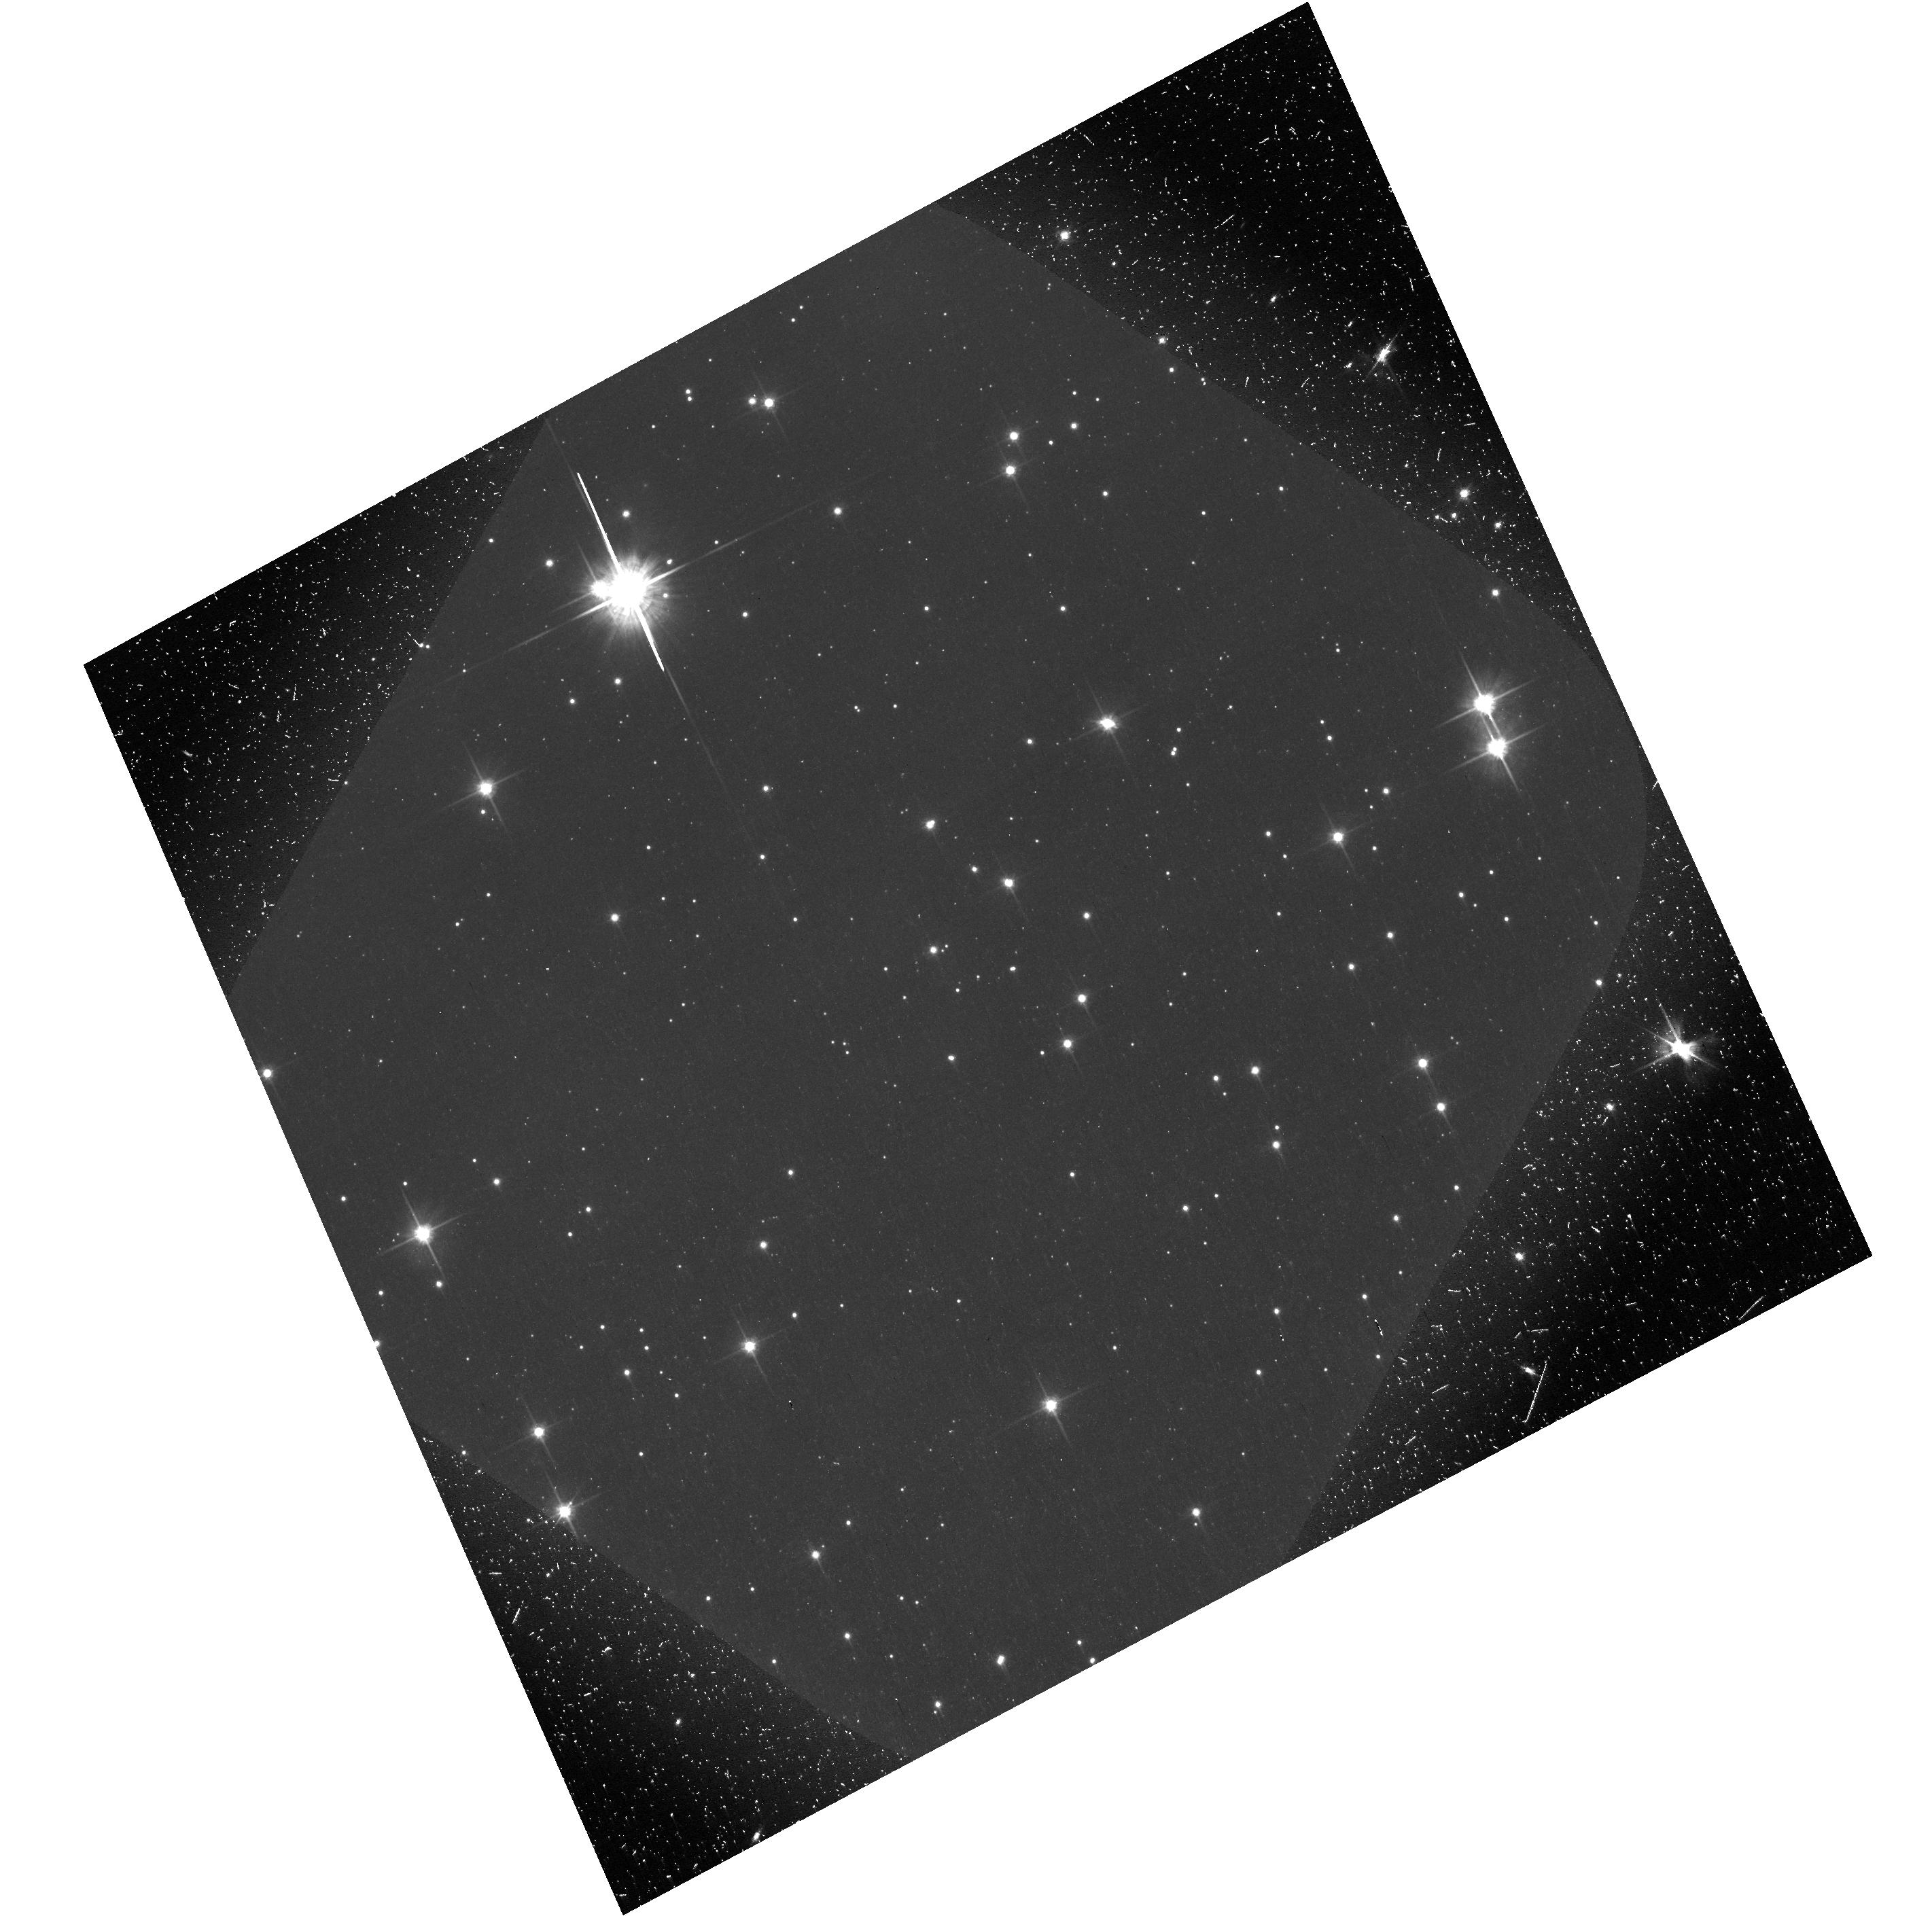
Target: VELAPWN. Instrument: ACS/WFC. Filter: F606W. Exposure: 46 min. Observation ID: hst_12240_01_acs_wfc_f606w-pol60v_jbj901

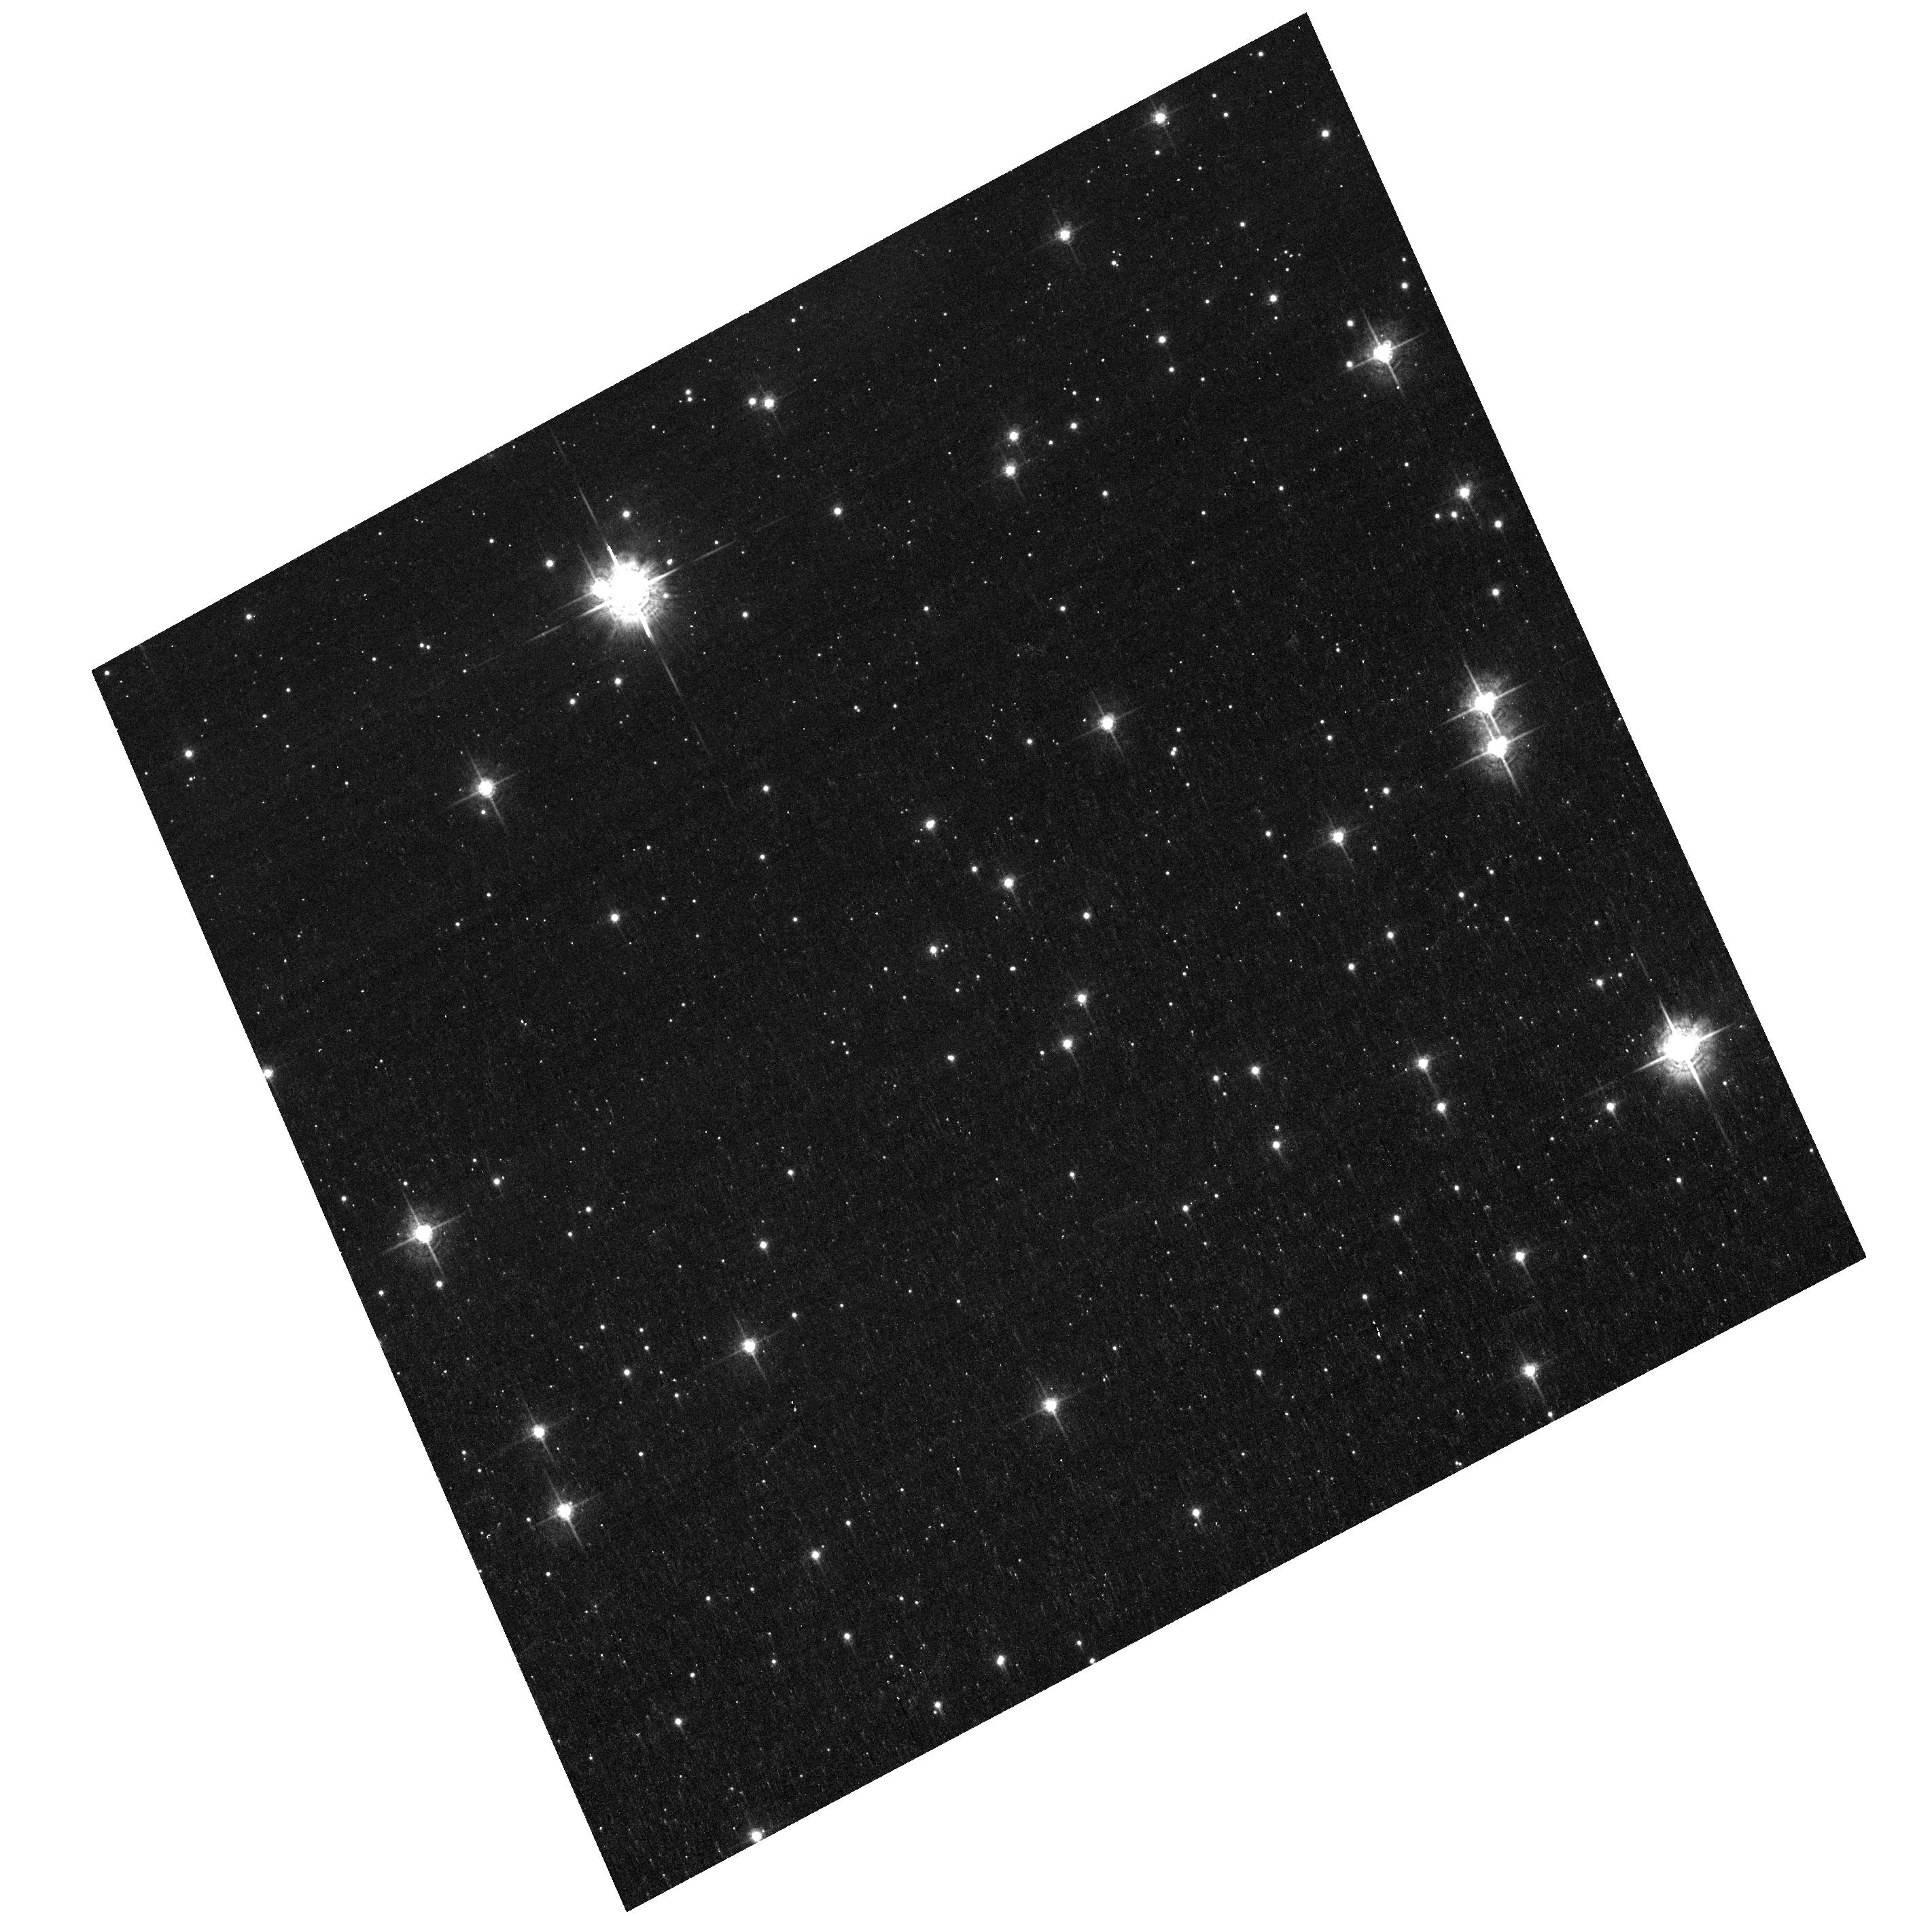
Target: VELAPWN. Instrument: ACS/WFC. Filter: F550M. Exposure: 45 min. Observation ID: hst_12240_01_acs_wfc_f550m_jbj901

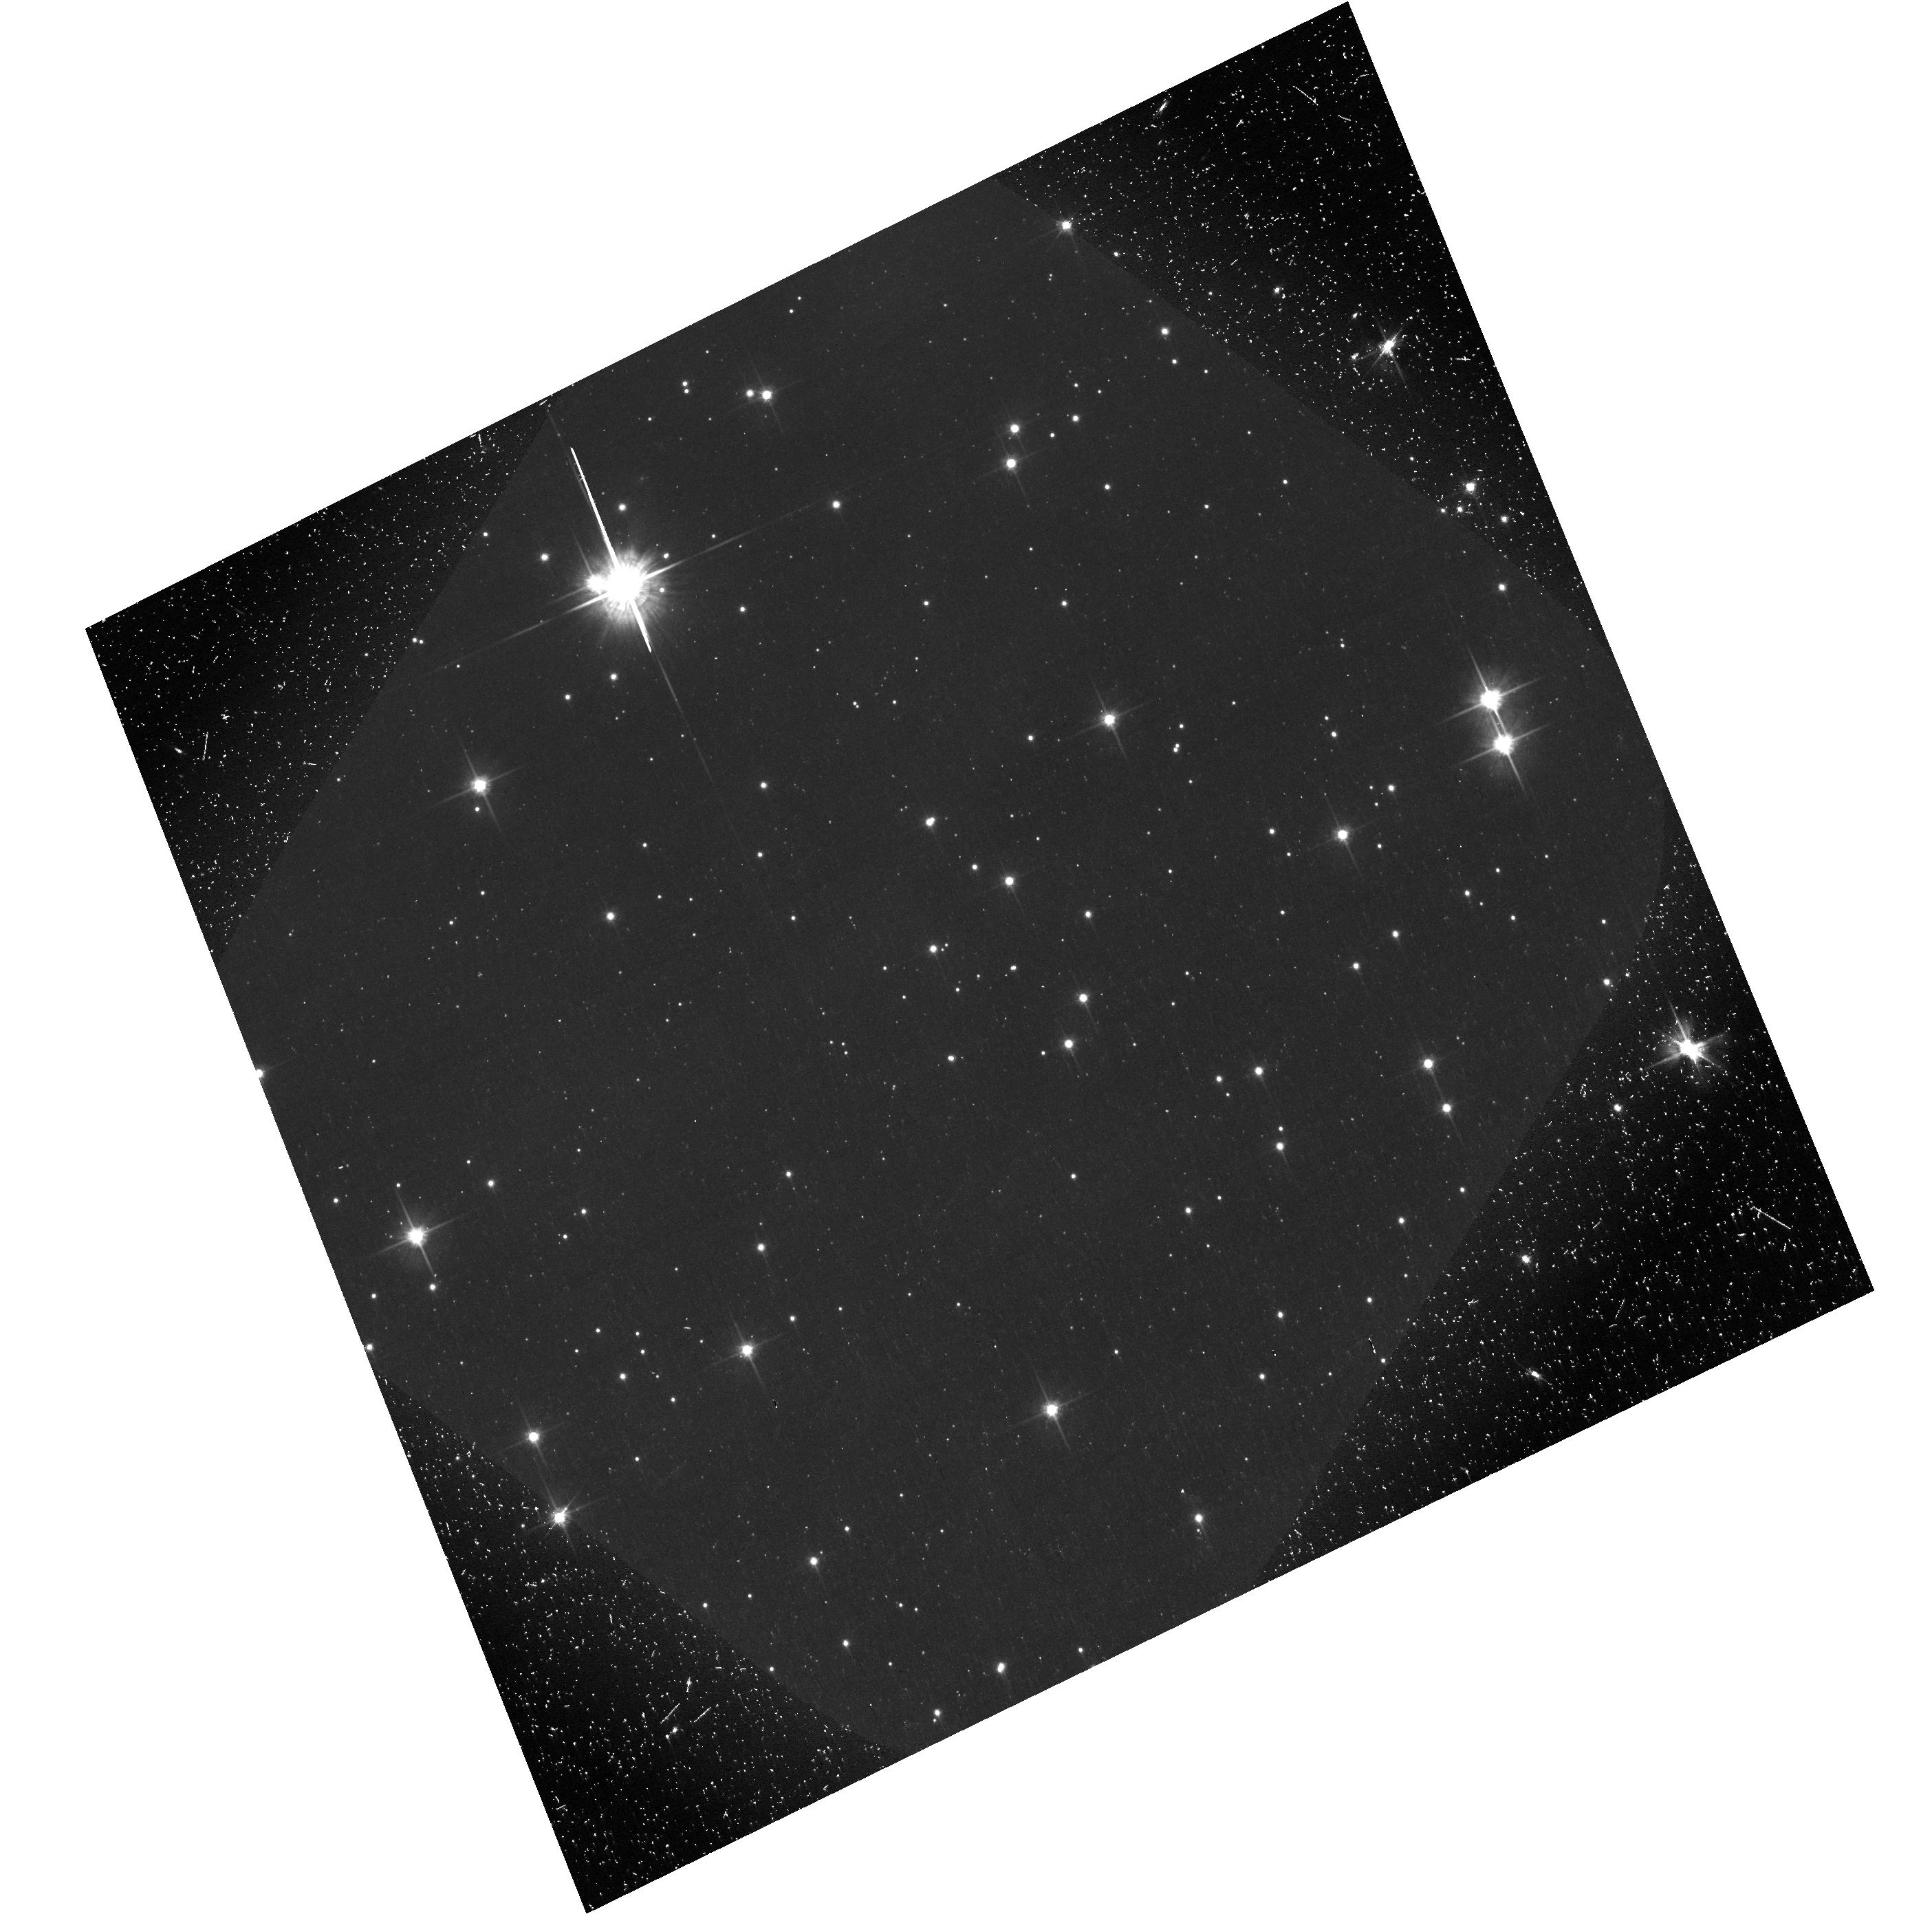
Target: VELAPWN. Instrument: ACS/WFC. Filter: F606W-POL0V. Exposure: 43 min. Observation ID: hst_12240_03_acs_wfc_f606w-pol0v_jbj903

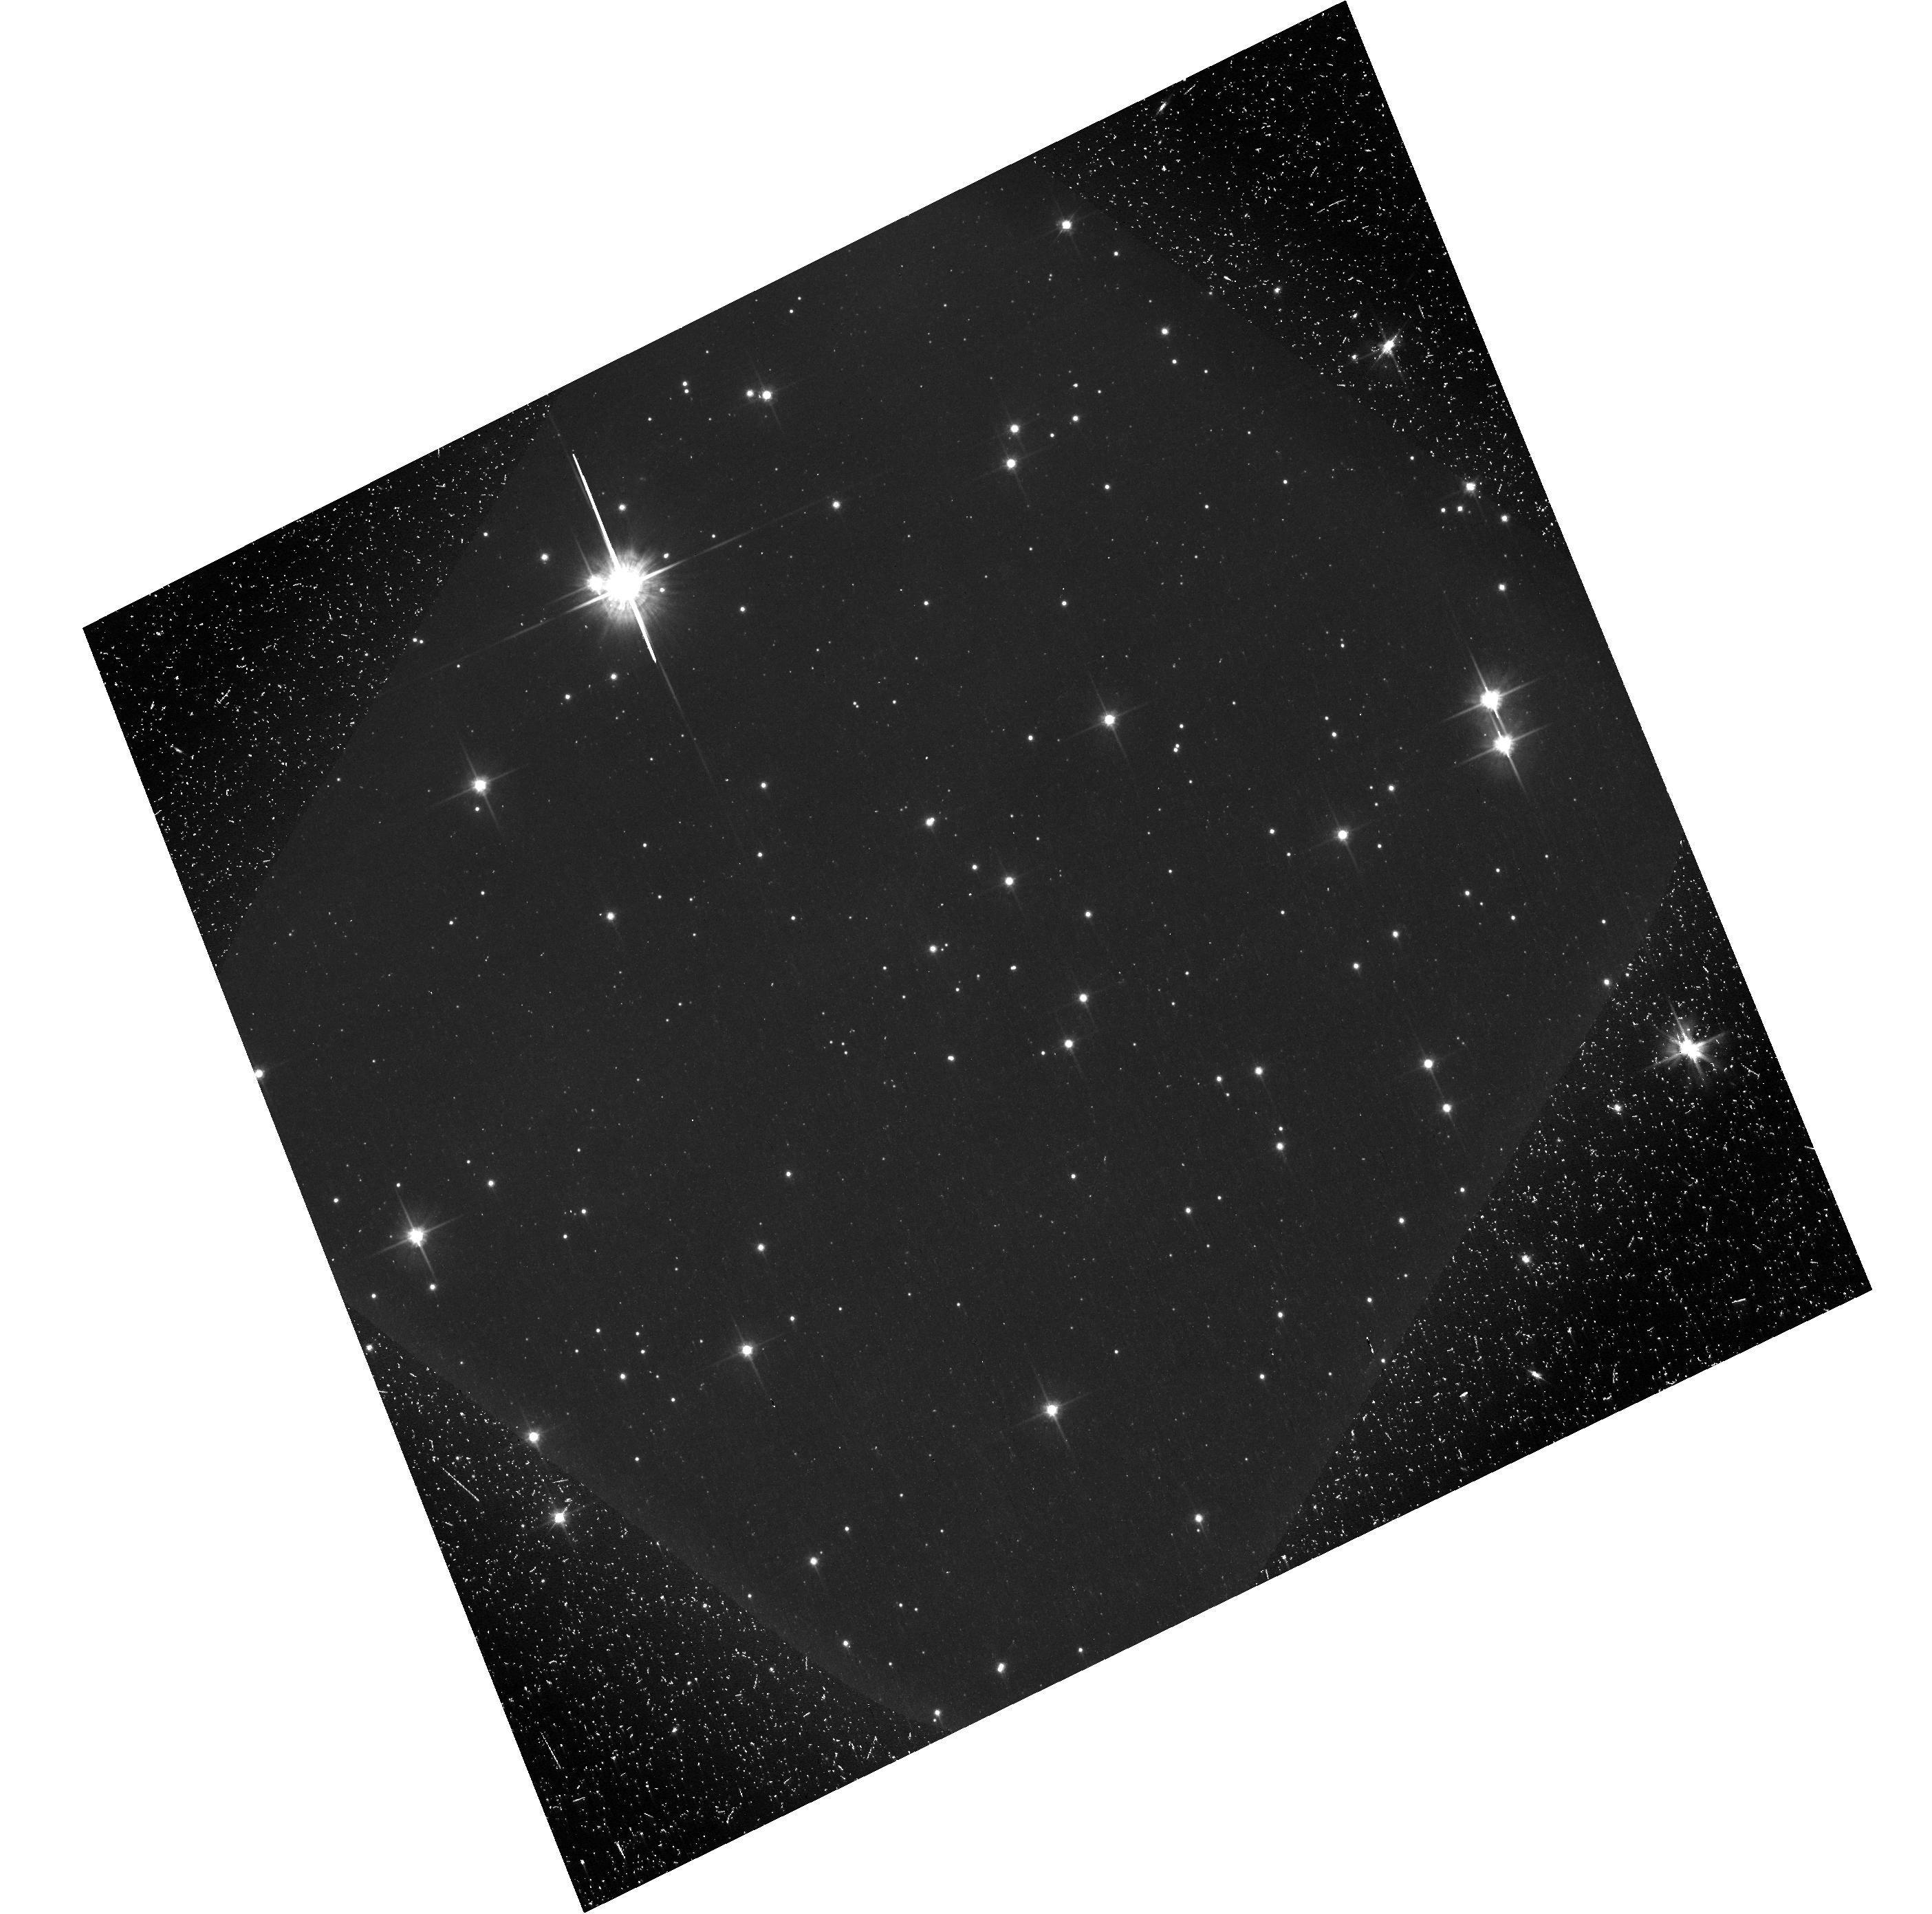
Target: VELAPWN. Instrument: ACS/WFC. Filter: F606W-POL120V. Exposure: 46 min. Observation ID: hst_12240_03_acs_wfc_f606w-pol120v_jbj903

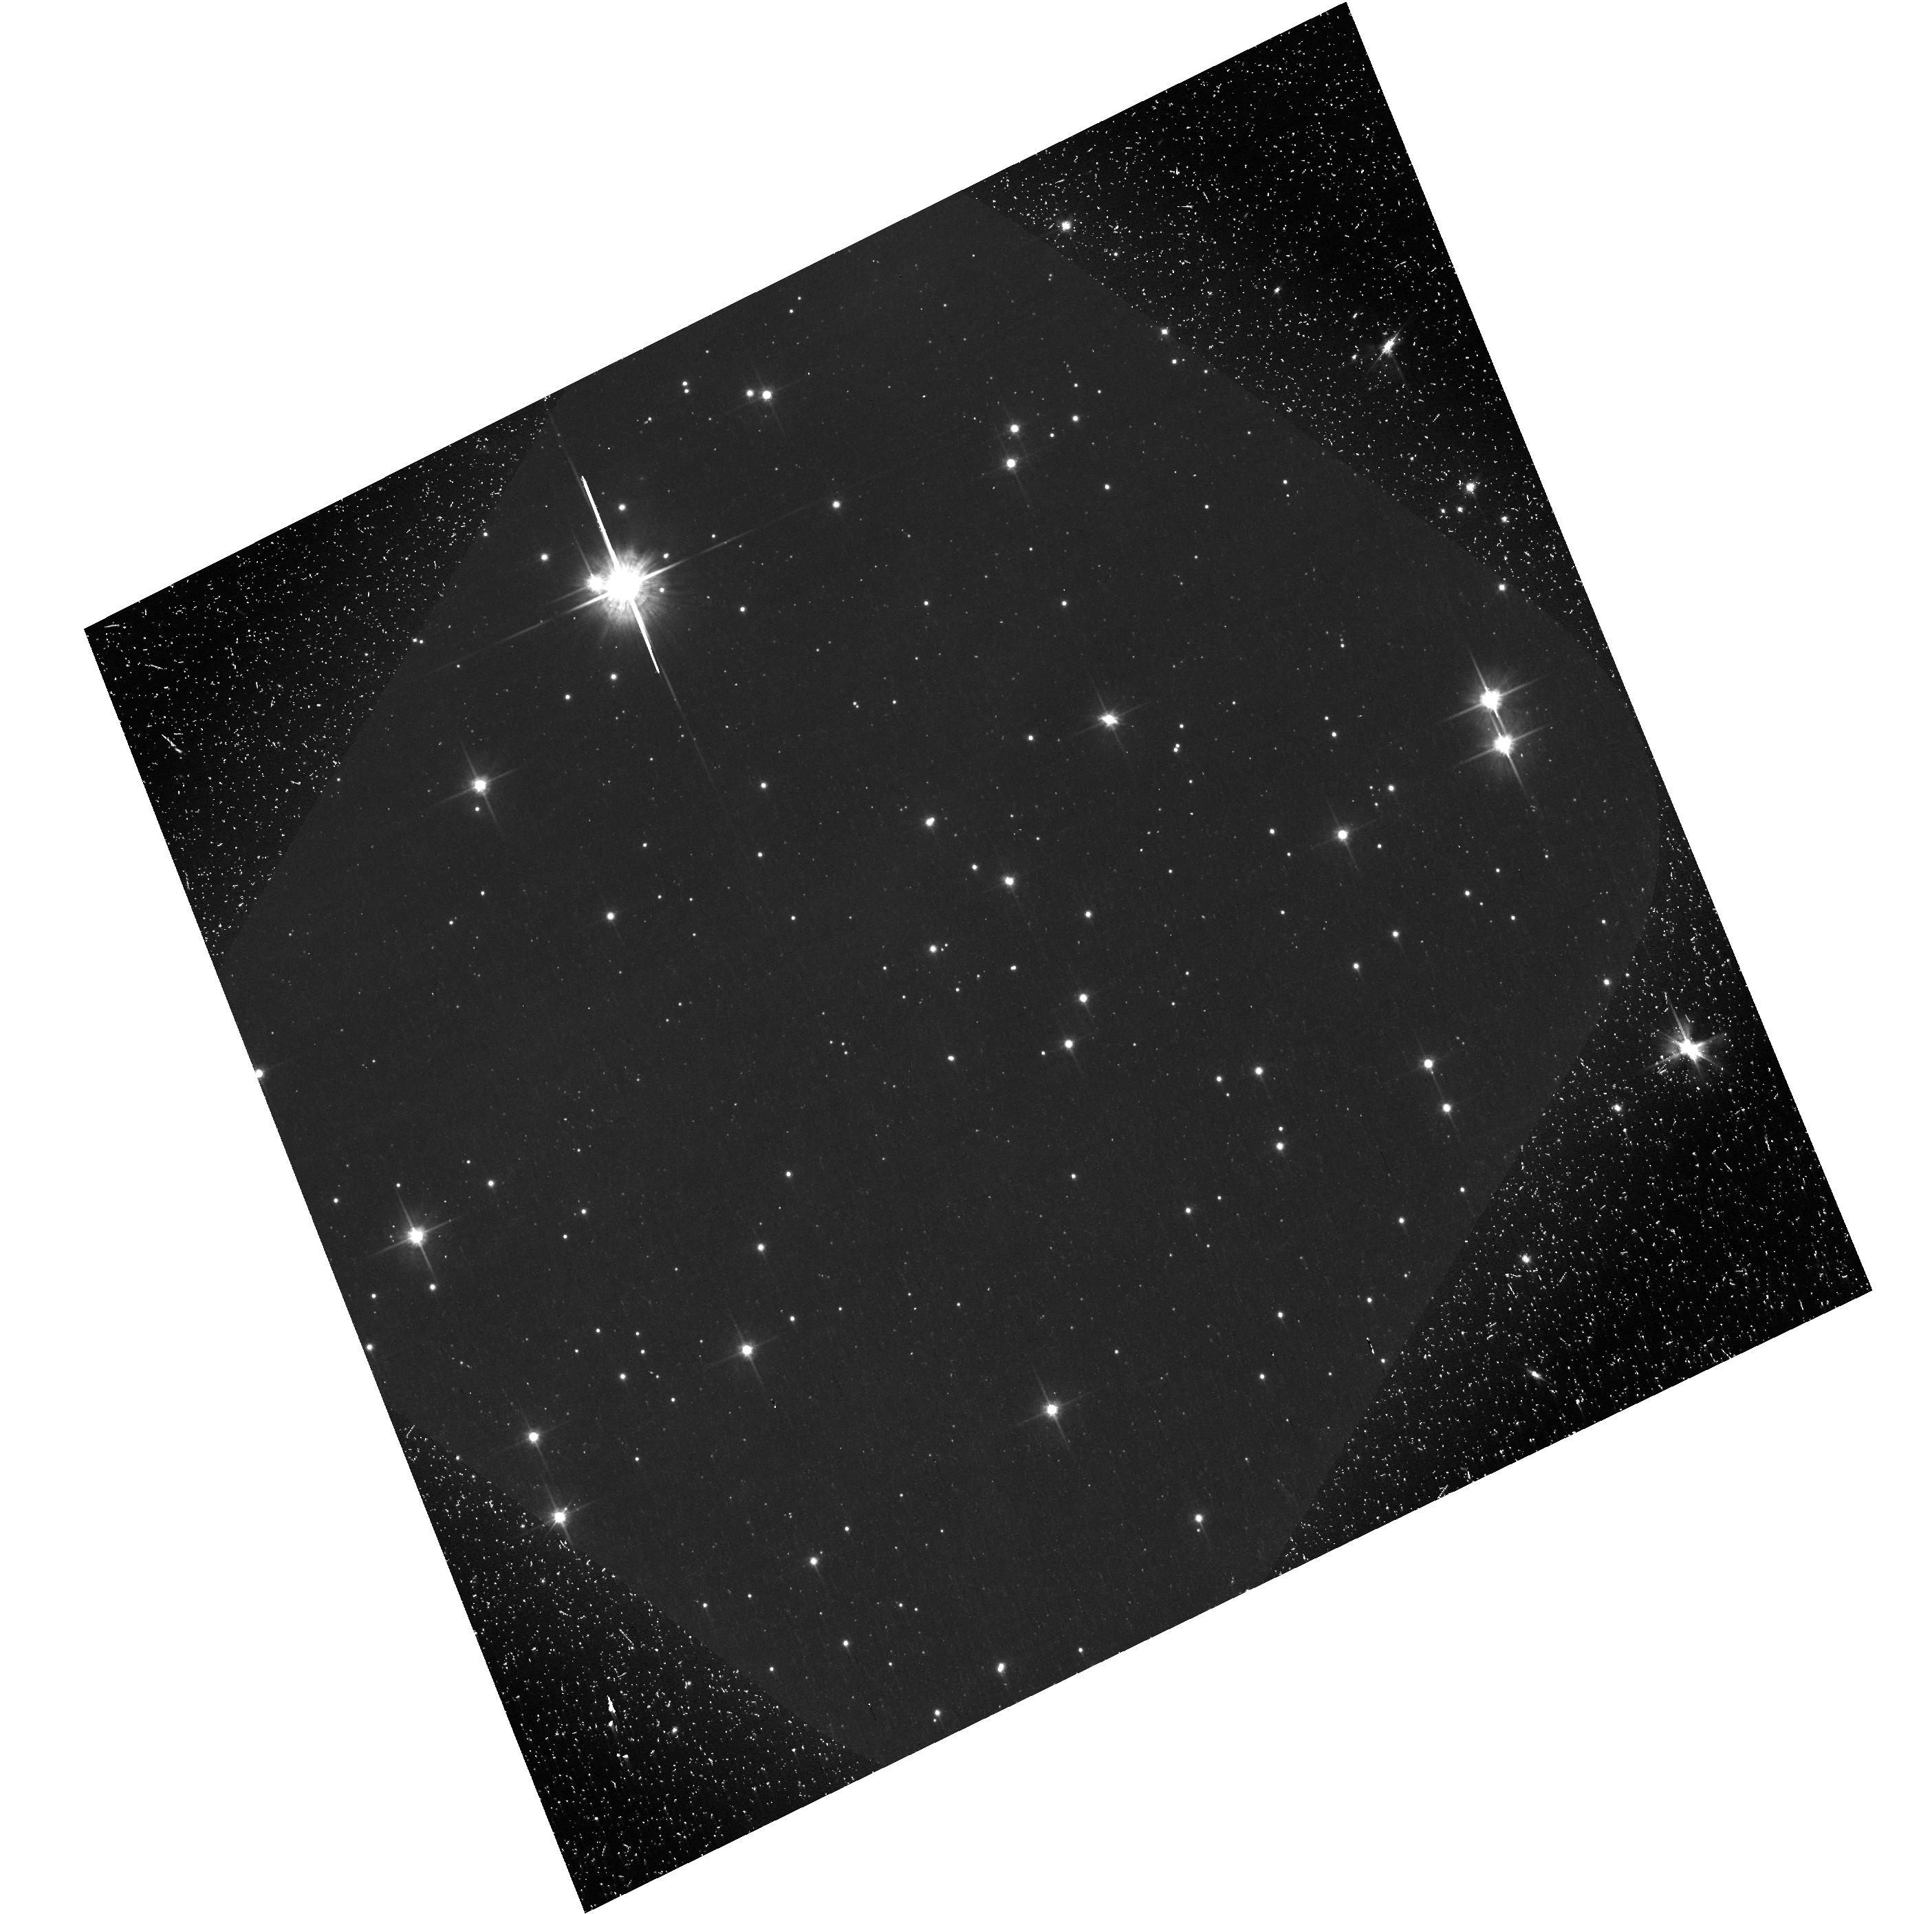
Target: VELAPWN. Instrument: ACS/WFC. Filter: F606W-POL60V. Exposure: 46 min. Observation ID: hst_12240_03_acs_wfc_f606w-pol60v_jbj903

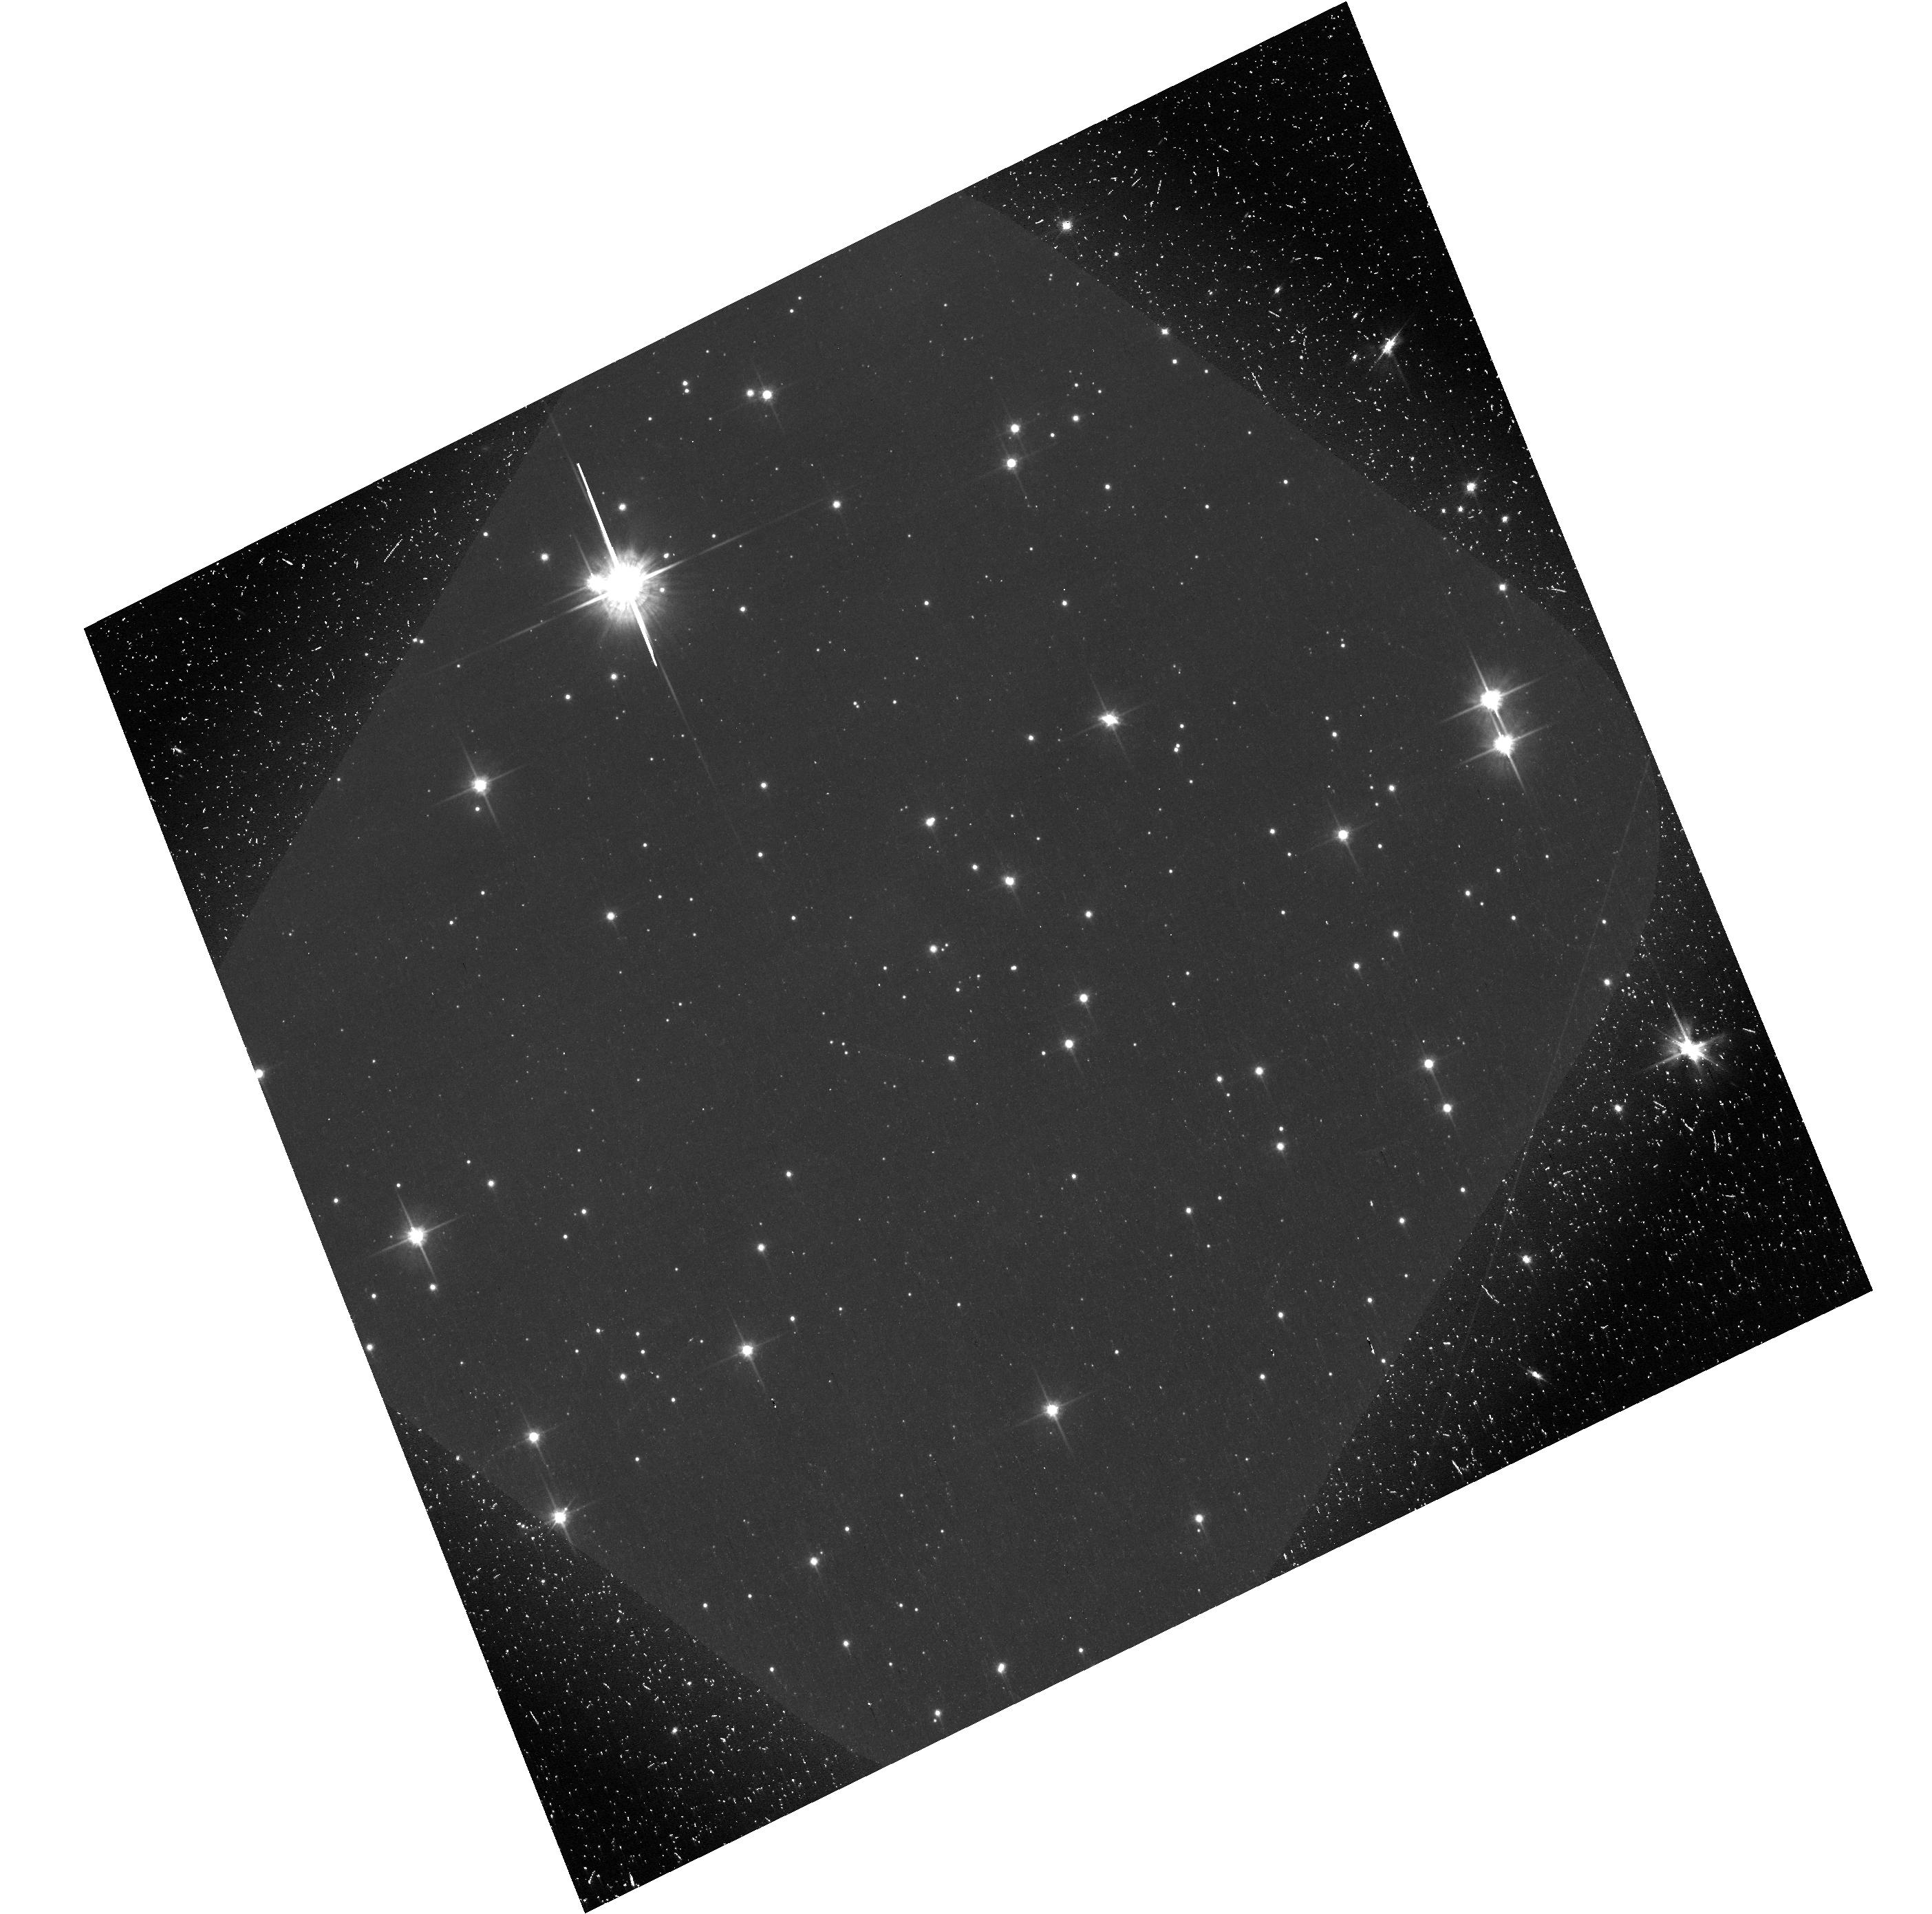
Target: VELAPWN. Instrument: ACS/WFC. Filter: F606W. Exposure: 46 min. Observation ID: hst_12240_02_acs_wfc_f606w-pol60v_jbj902

ACS polarimetry of the Vela Pulsar Wind Nebula (PI: Kargaltsev, Oleg Y.)

Observations of the Vela pulsar region with the Chandra X-ray observatory have revealed the fine structure of its synchrotron pulsar-wind nebula (PWN). Deep radio observations have also shown a large, highly polarized (~70%) radio nebula located further away from the pulsar. However, no firm optical detection of the Vela PWN has been reported yet. The detection of the extended emission in previous observations was hindered by the presence of a bright background due to SNR filaments and field stars. Since the degree of polarization in the optical should be similar to that observed in radio, we propose to use the ACS/WFC imaging polarimetry to detect the highly polarized optical emission from the Vela PWN. By subtracting the images obtained with different polarizers we will eliminate the very weakly polarized background component and preserve the strongly polarized PWN emission. Polarimetry will allow us to determine the magnetic field structure inside the PWN. This approach has been successfully tested with ASC/WFC polarimetry of the Crab PWN. Detection of the optical nebula, combined with the radio and X-ray data, will establish the properties of the relativistic pulsar wind, including its energetics, magnetic field structure, spatial evolution and interaction with the ambient medium.